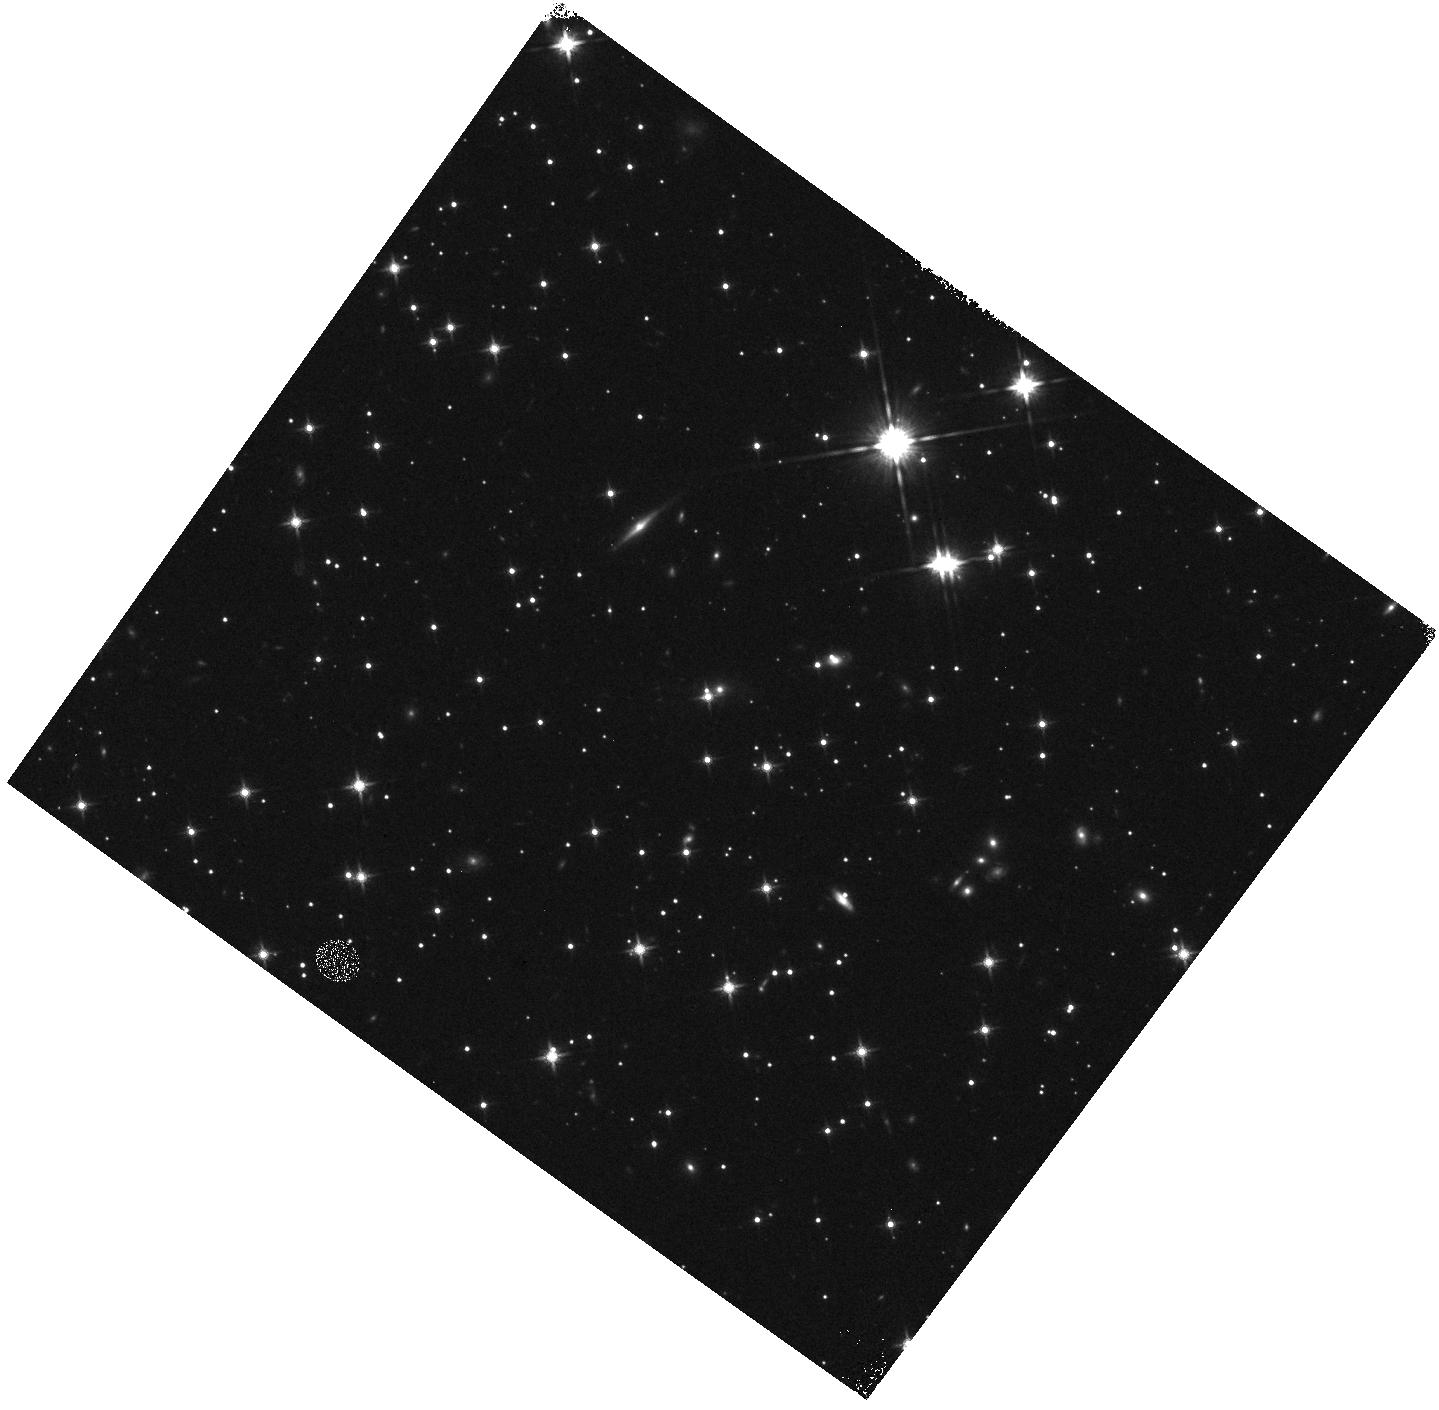
Target: GRB120923A. Instrument: WFC3/IR. Filter: F140W. Exposure: 5 min. Observation ID: hst_12558_rc_wfc3_ir_f140w_ibssrc

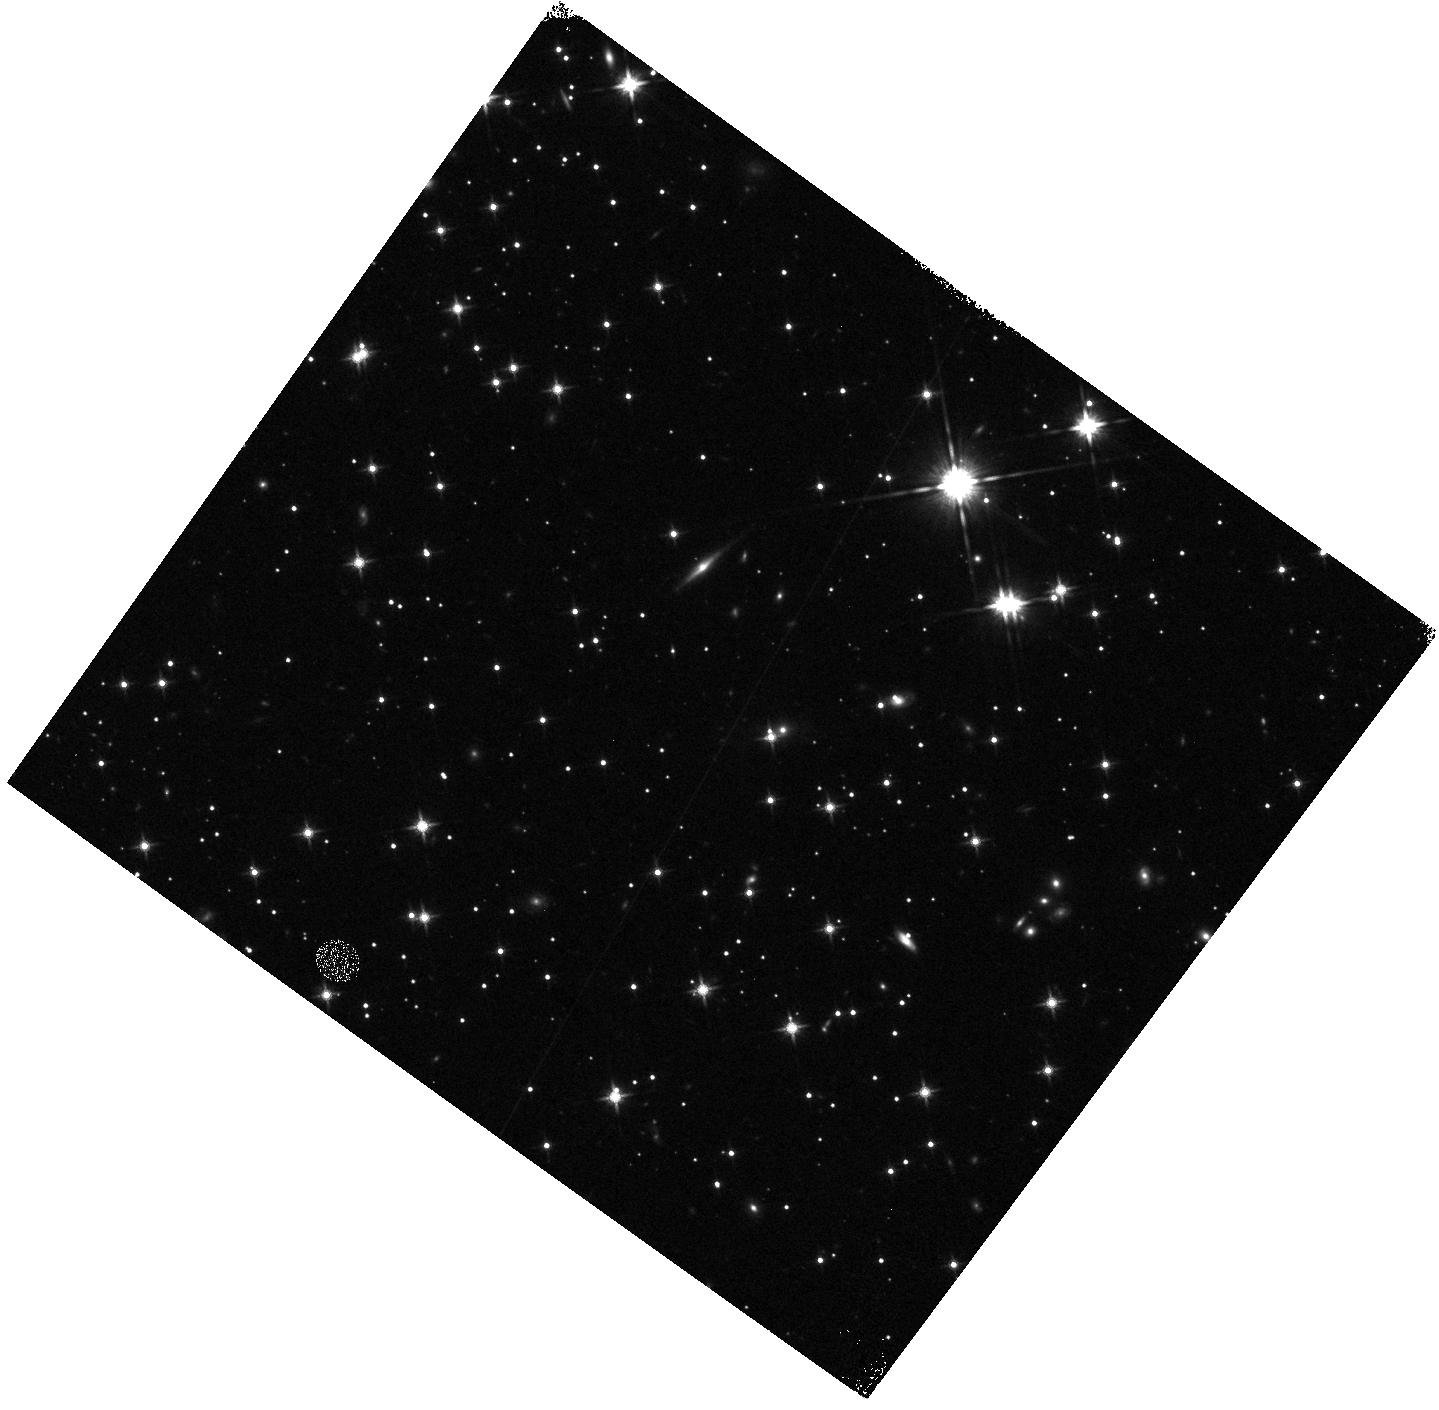
Target: GRB120923A. Instrument: WFC3/IR. Filter: F140W. Exposure: 5 min. Observation ID: hst_12558_rf_wfc3_ir_f140w_ibssrf

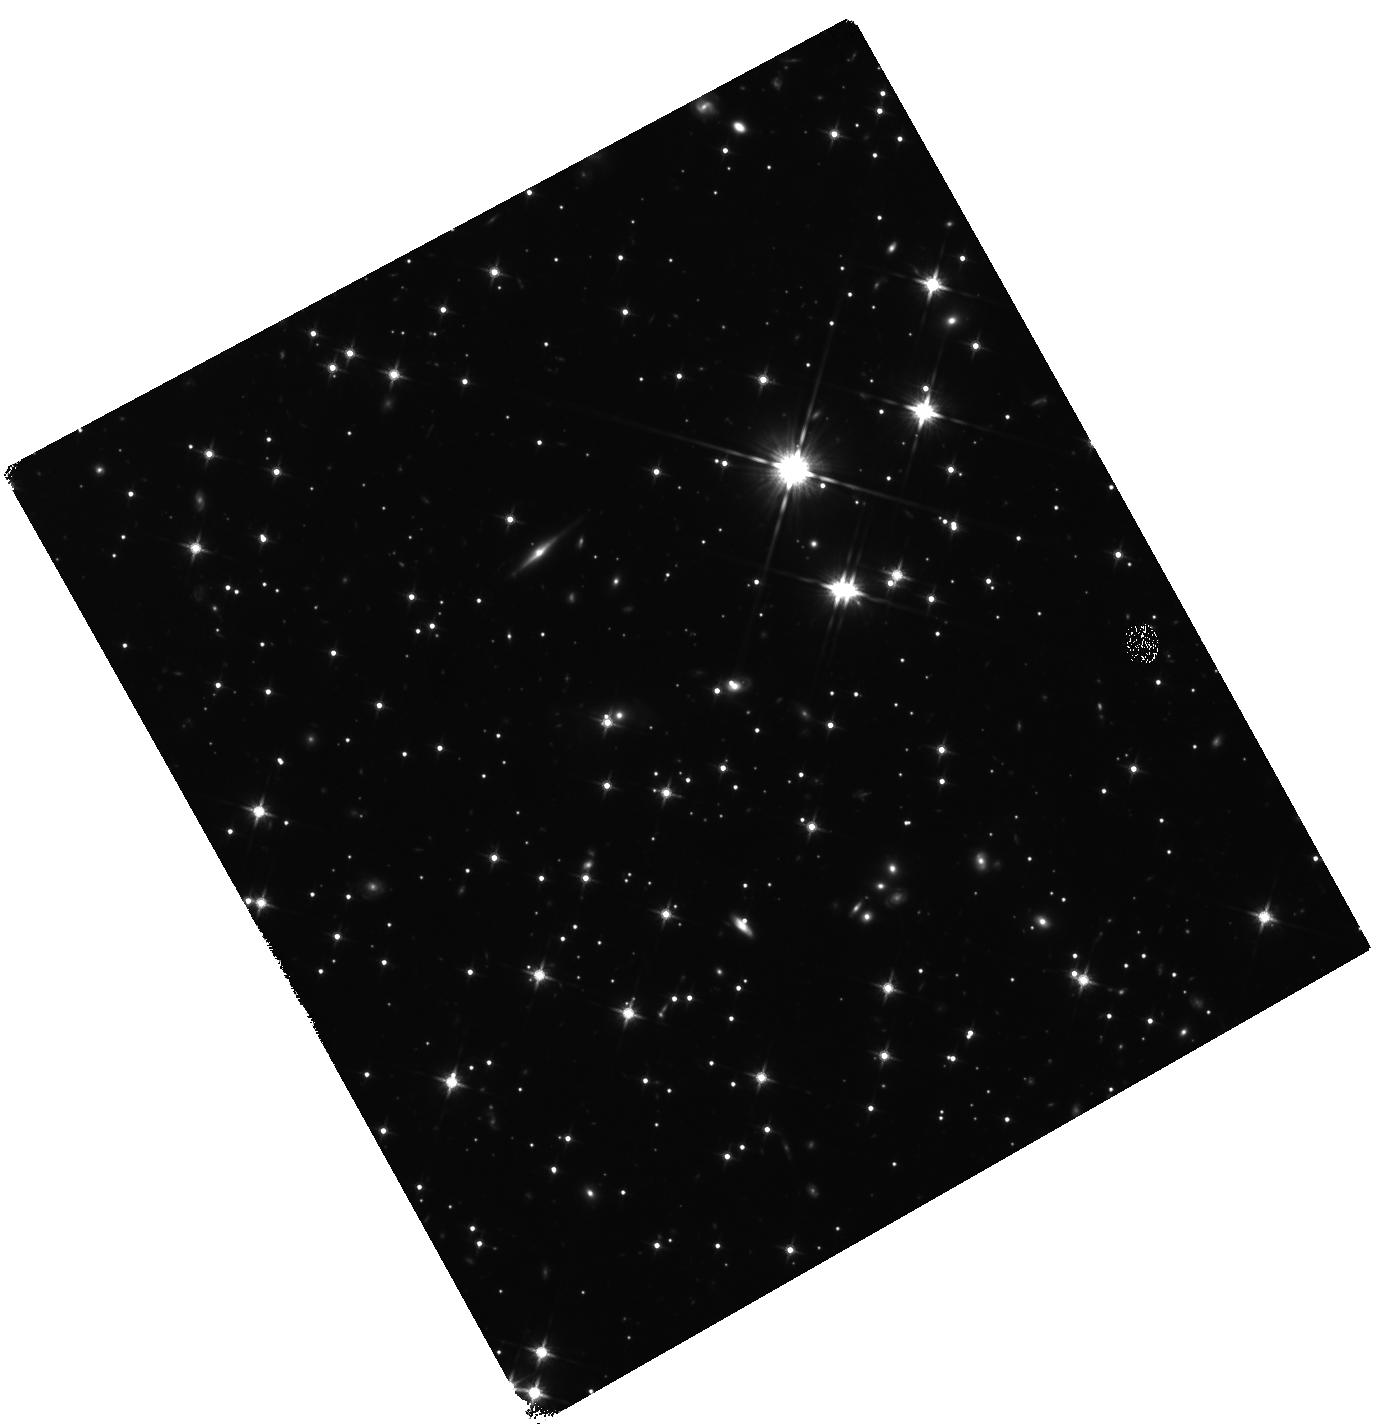
Target: GRB120923A. Instrument: WFC3/IR. Filter: F140W. Exposure: 2.9 h. Observation ID: hst_12558_f3_wfc3_ir_f140w_ibssf3

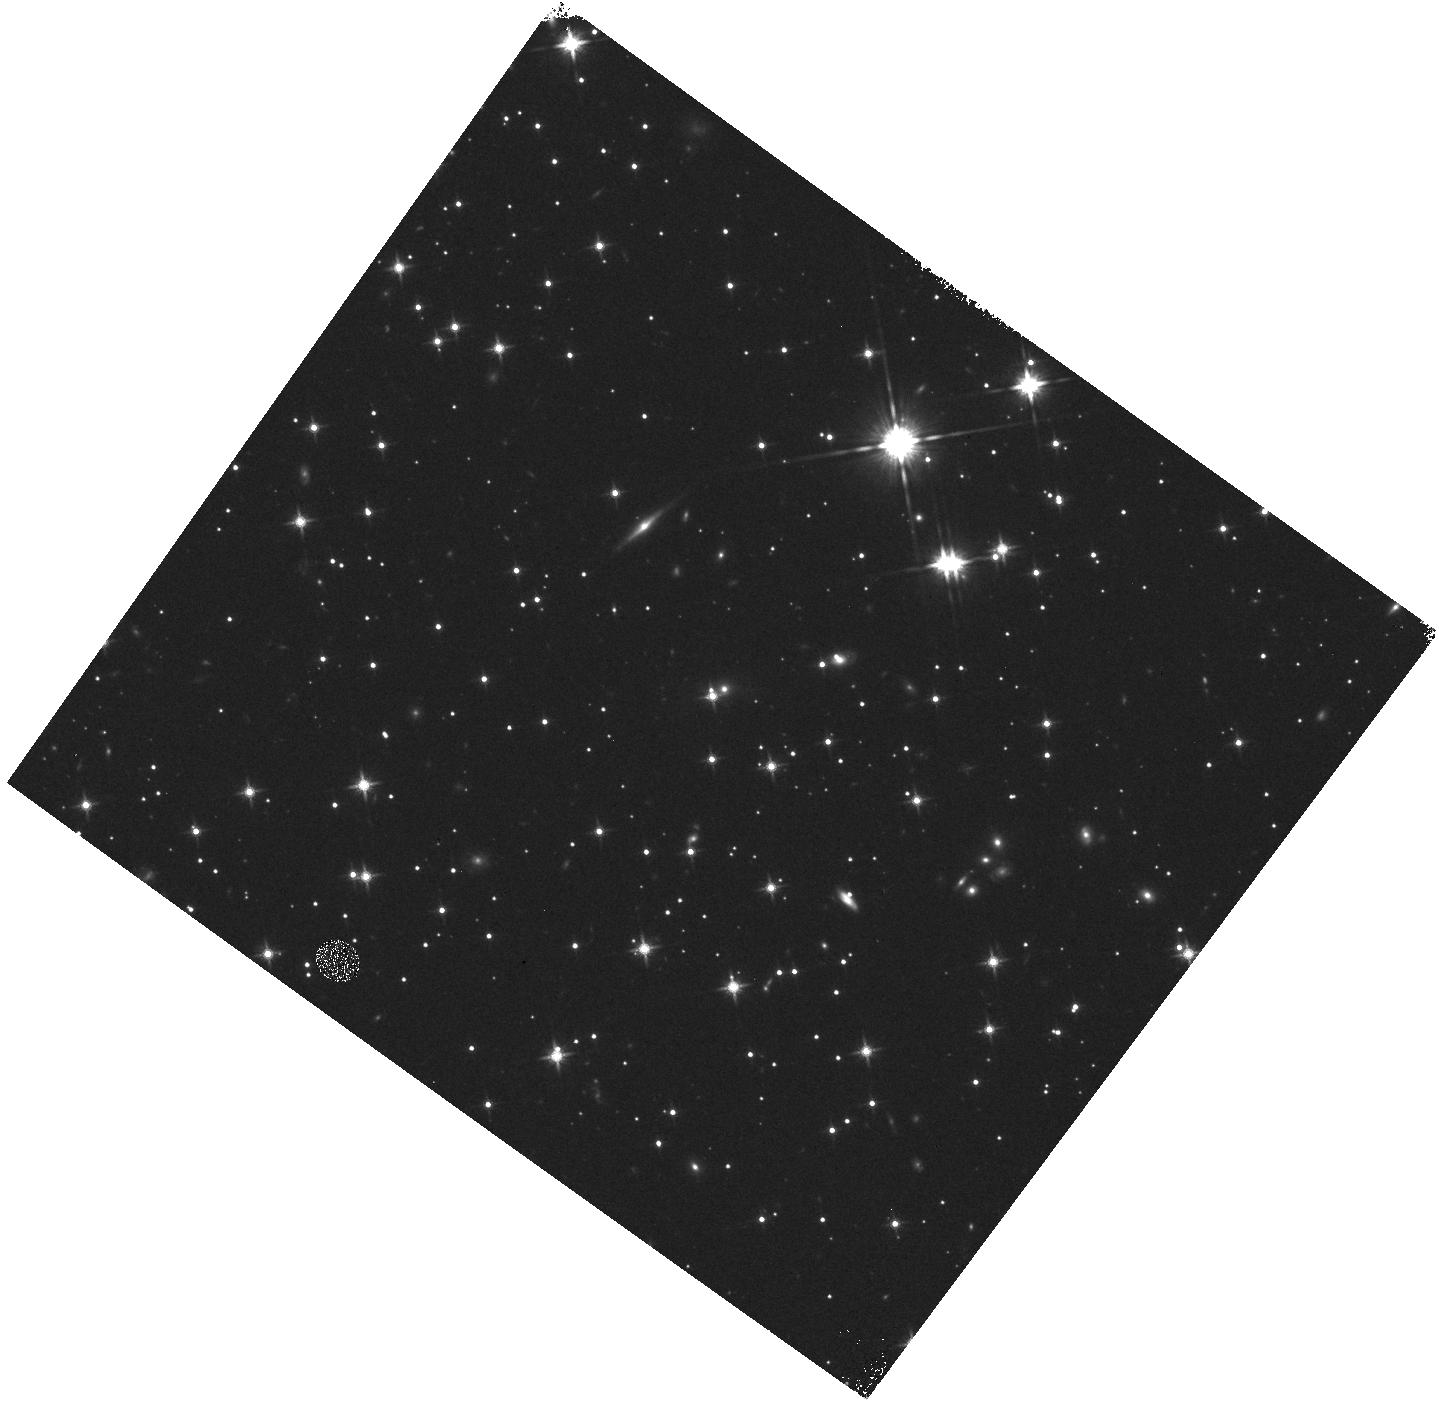
Target: GRB120923A. Instrument: WFC3/IR. Filter: F140W. Exposure: 5 min. Observation ID: hst_12558_re_wfc3_ir_f140w_ibssre

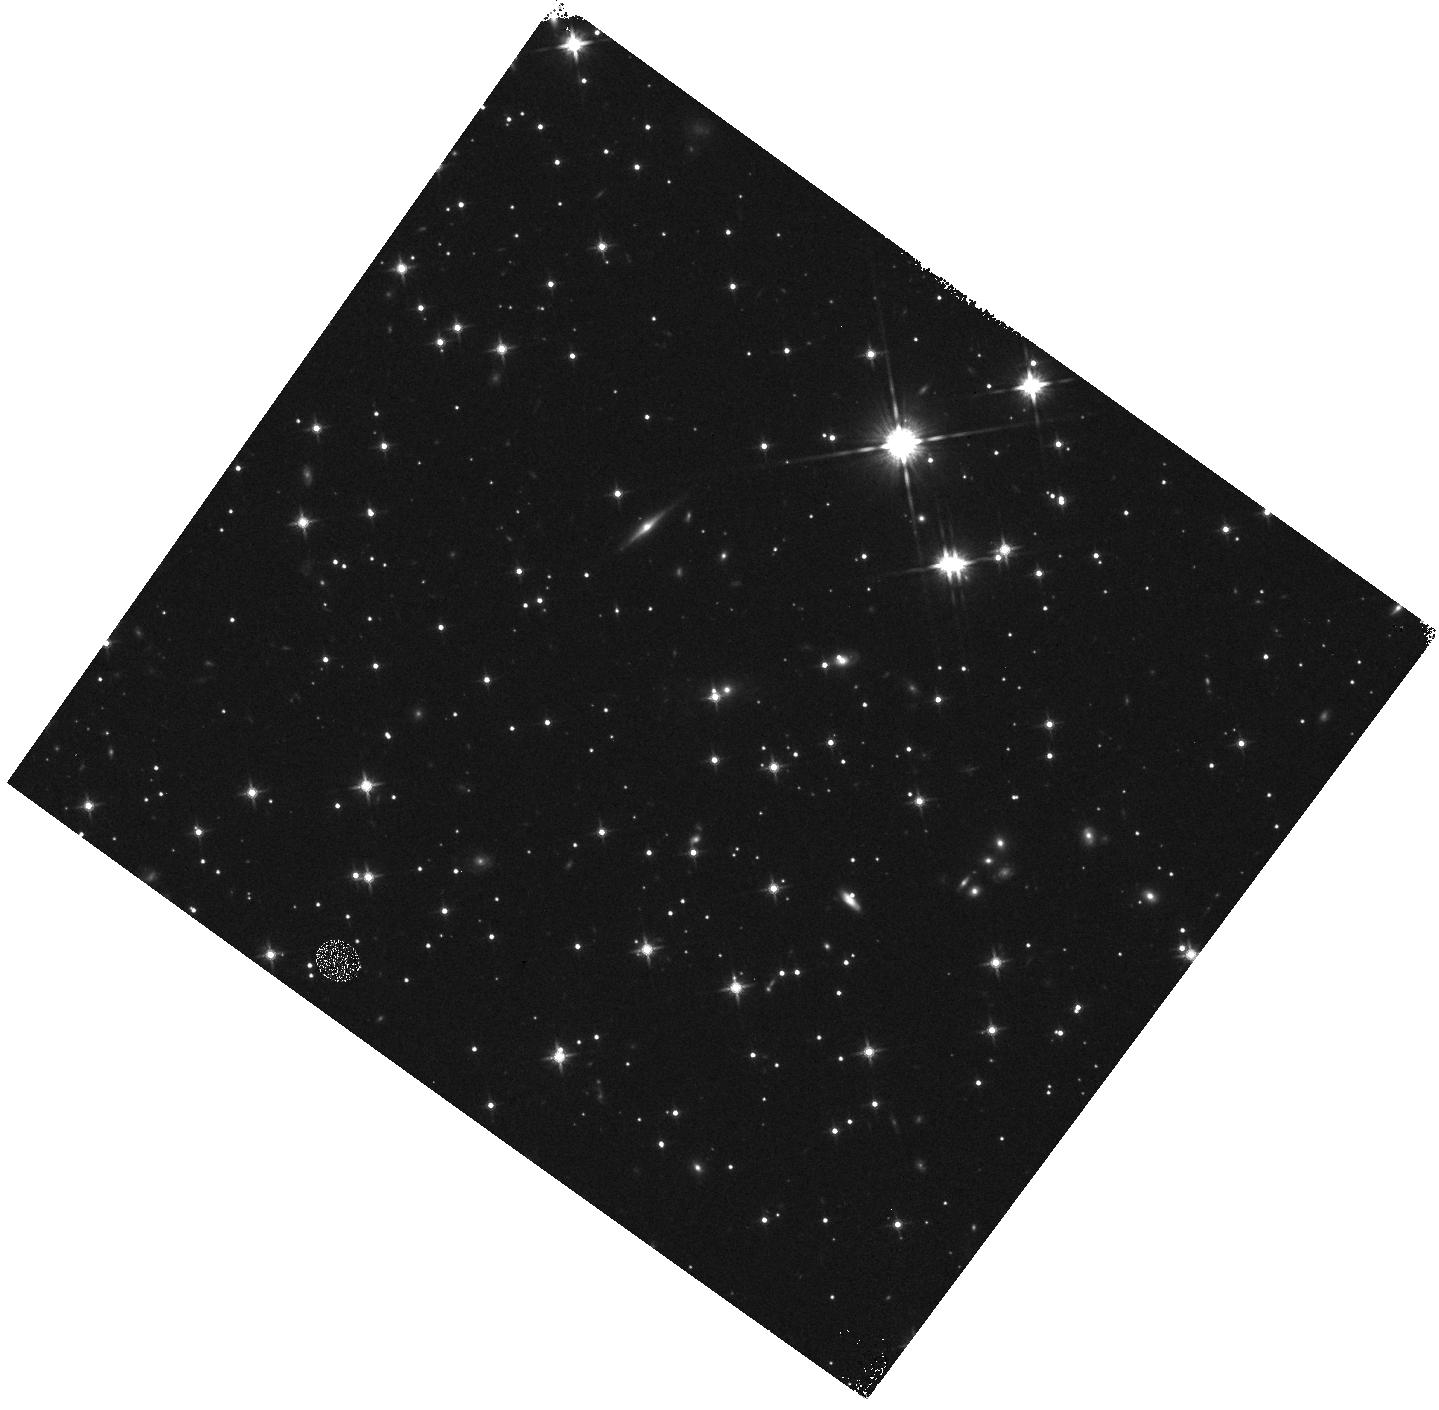
Target: GRB120923A. Instrument: WFC3/IR. Filter: F140W. Exposure: 5 min. Observation ID: hst_12558_gf_wfc3_ir_f140w_ibssgf

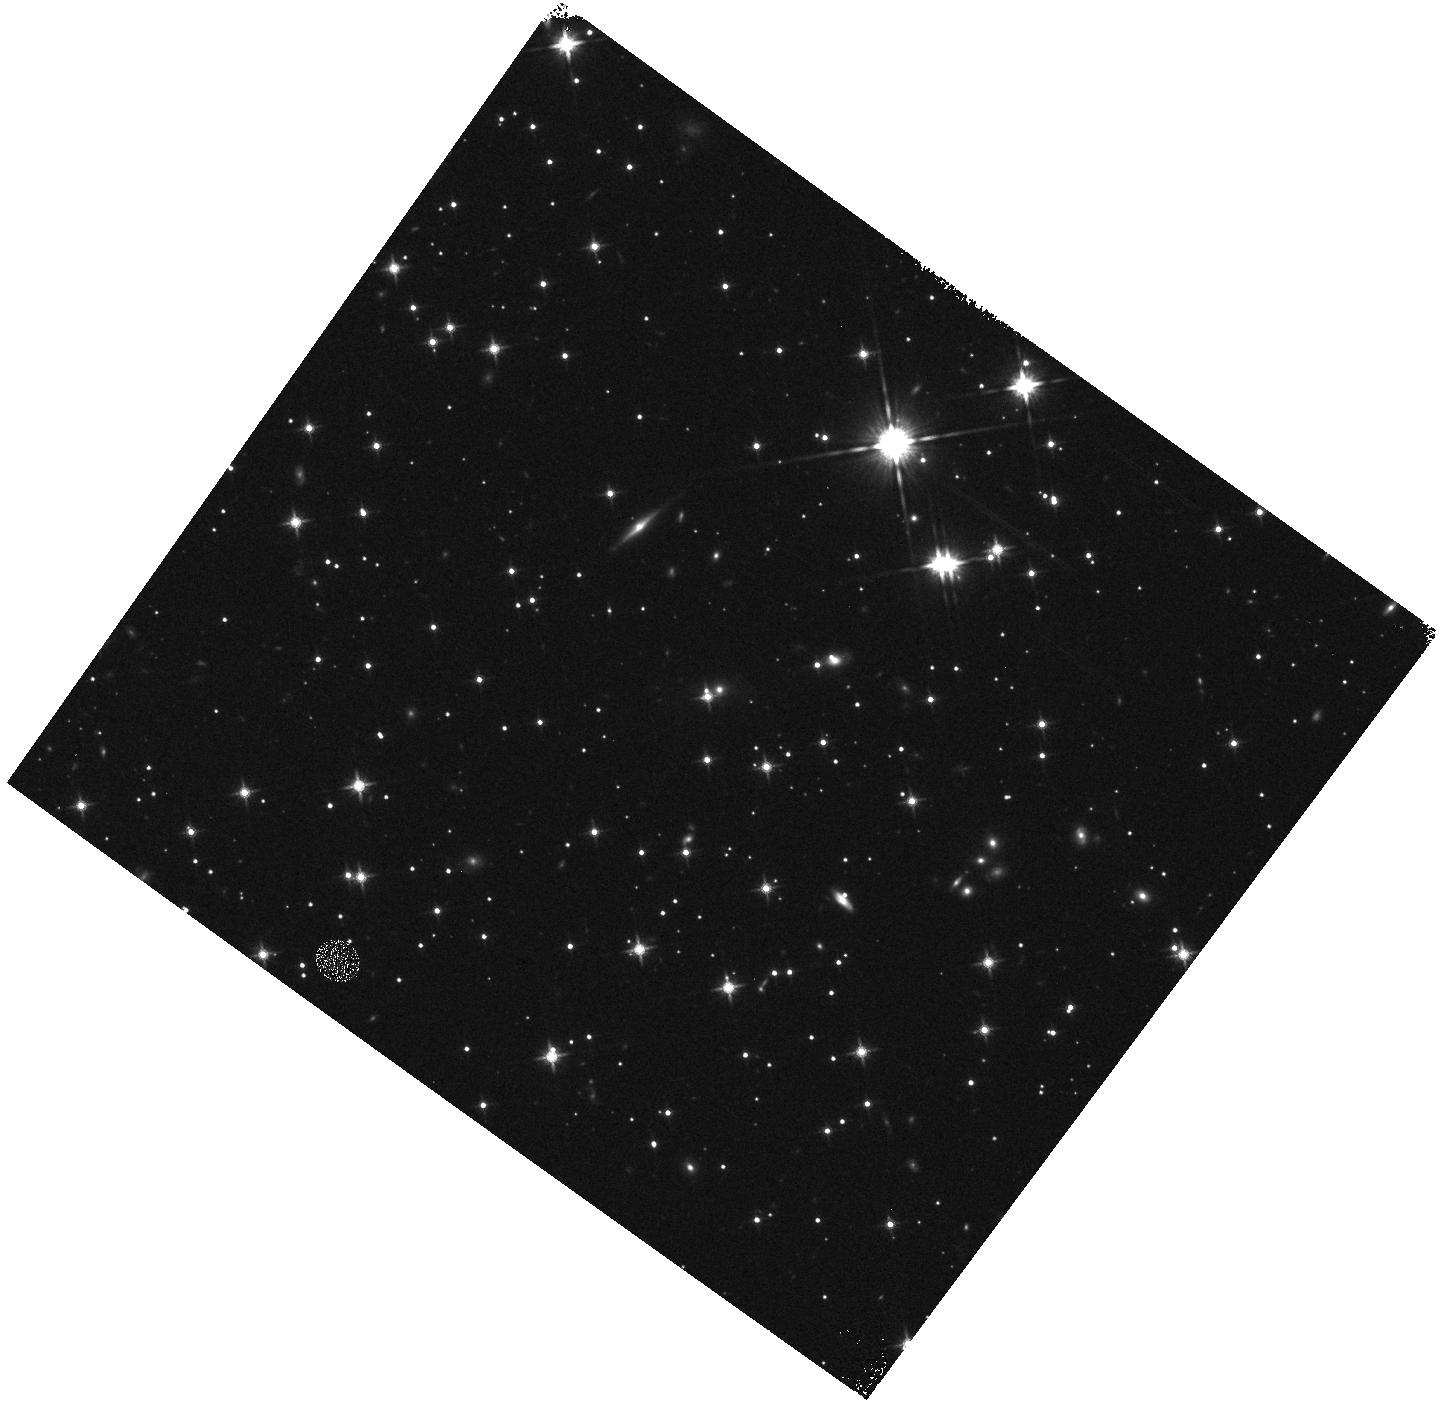
Target: GRB120923A. Instrument: WFC3/IR. Filter: F140W. Exposure: 5 min. Observation ID: hst_12558_gc_wfc3_ir_f140w_ibssgc

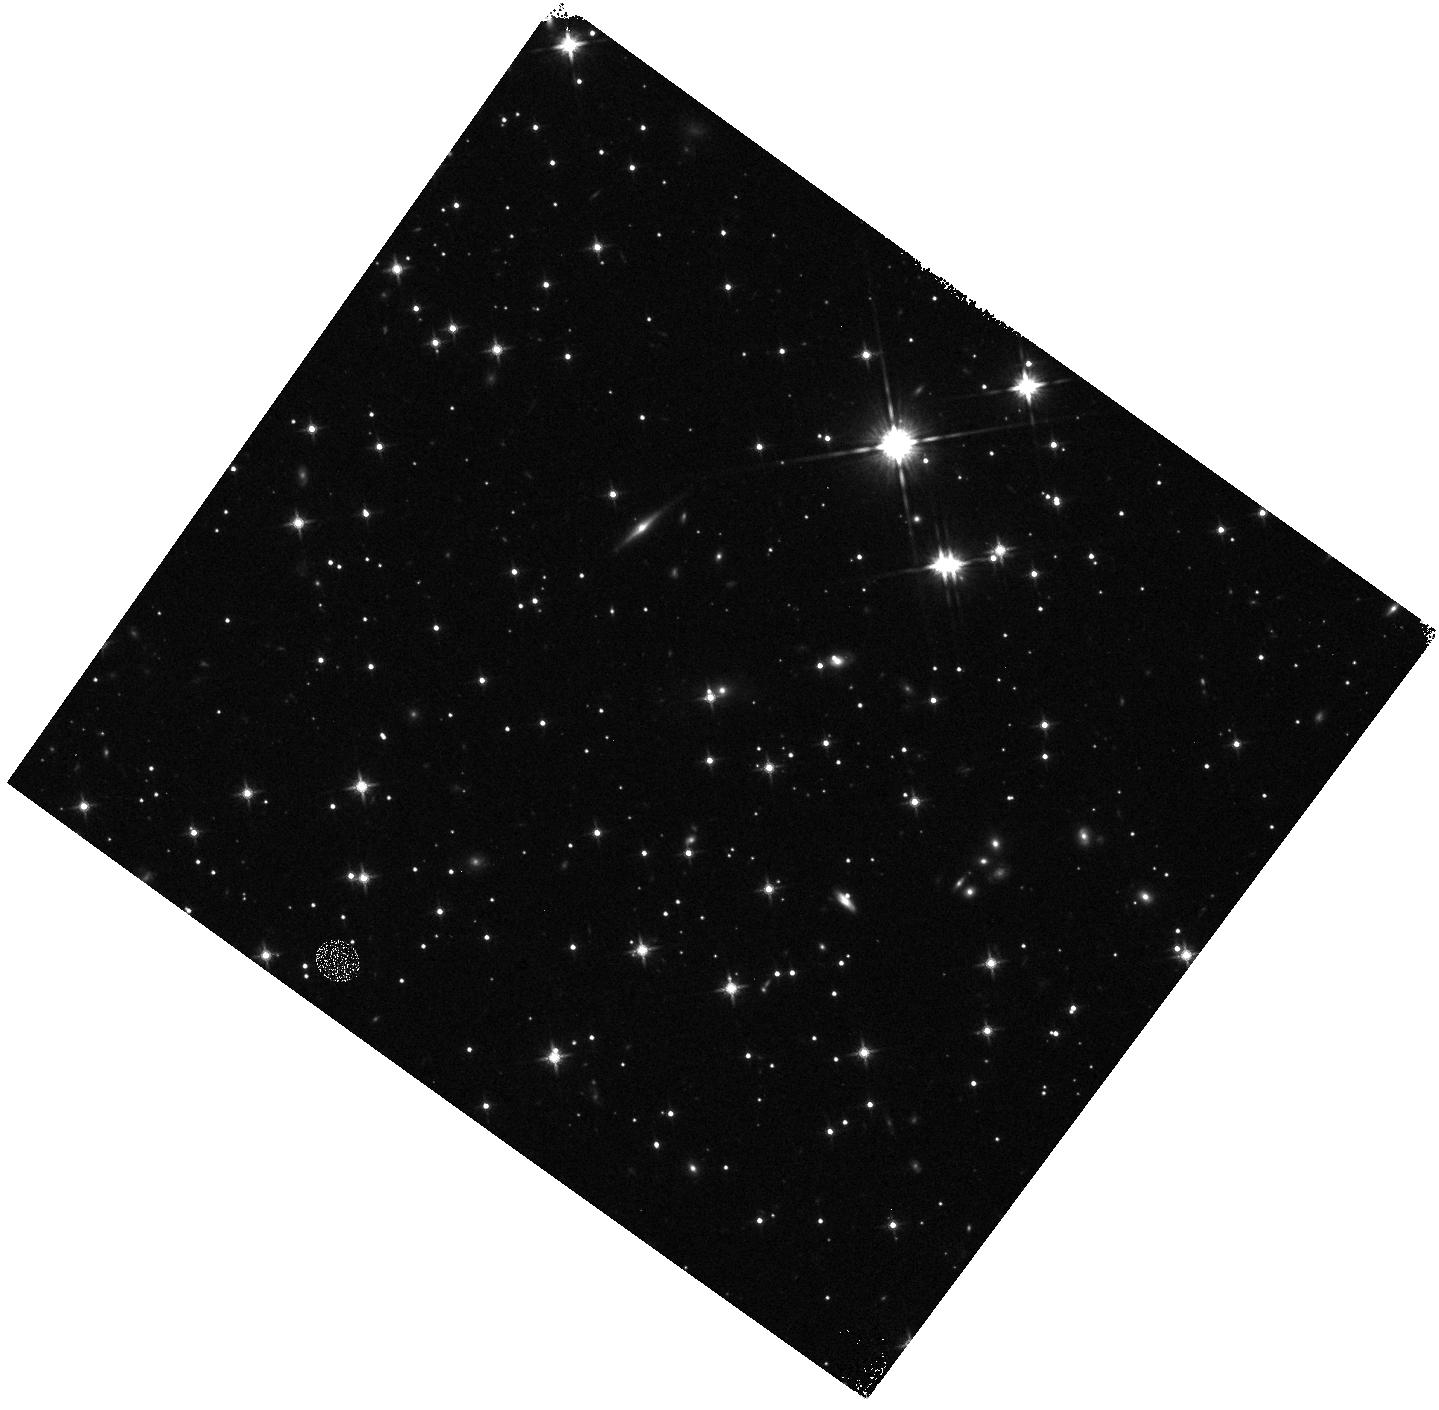
Target: GRB120923A. Instrument: WFC3/IR. Filter: F140W. Exposure: 5 min. Observation ID: hst_12558_rd_wfc3_ir_f140w_ibssrd

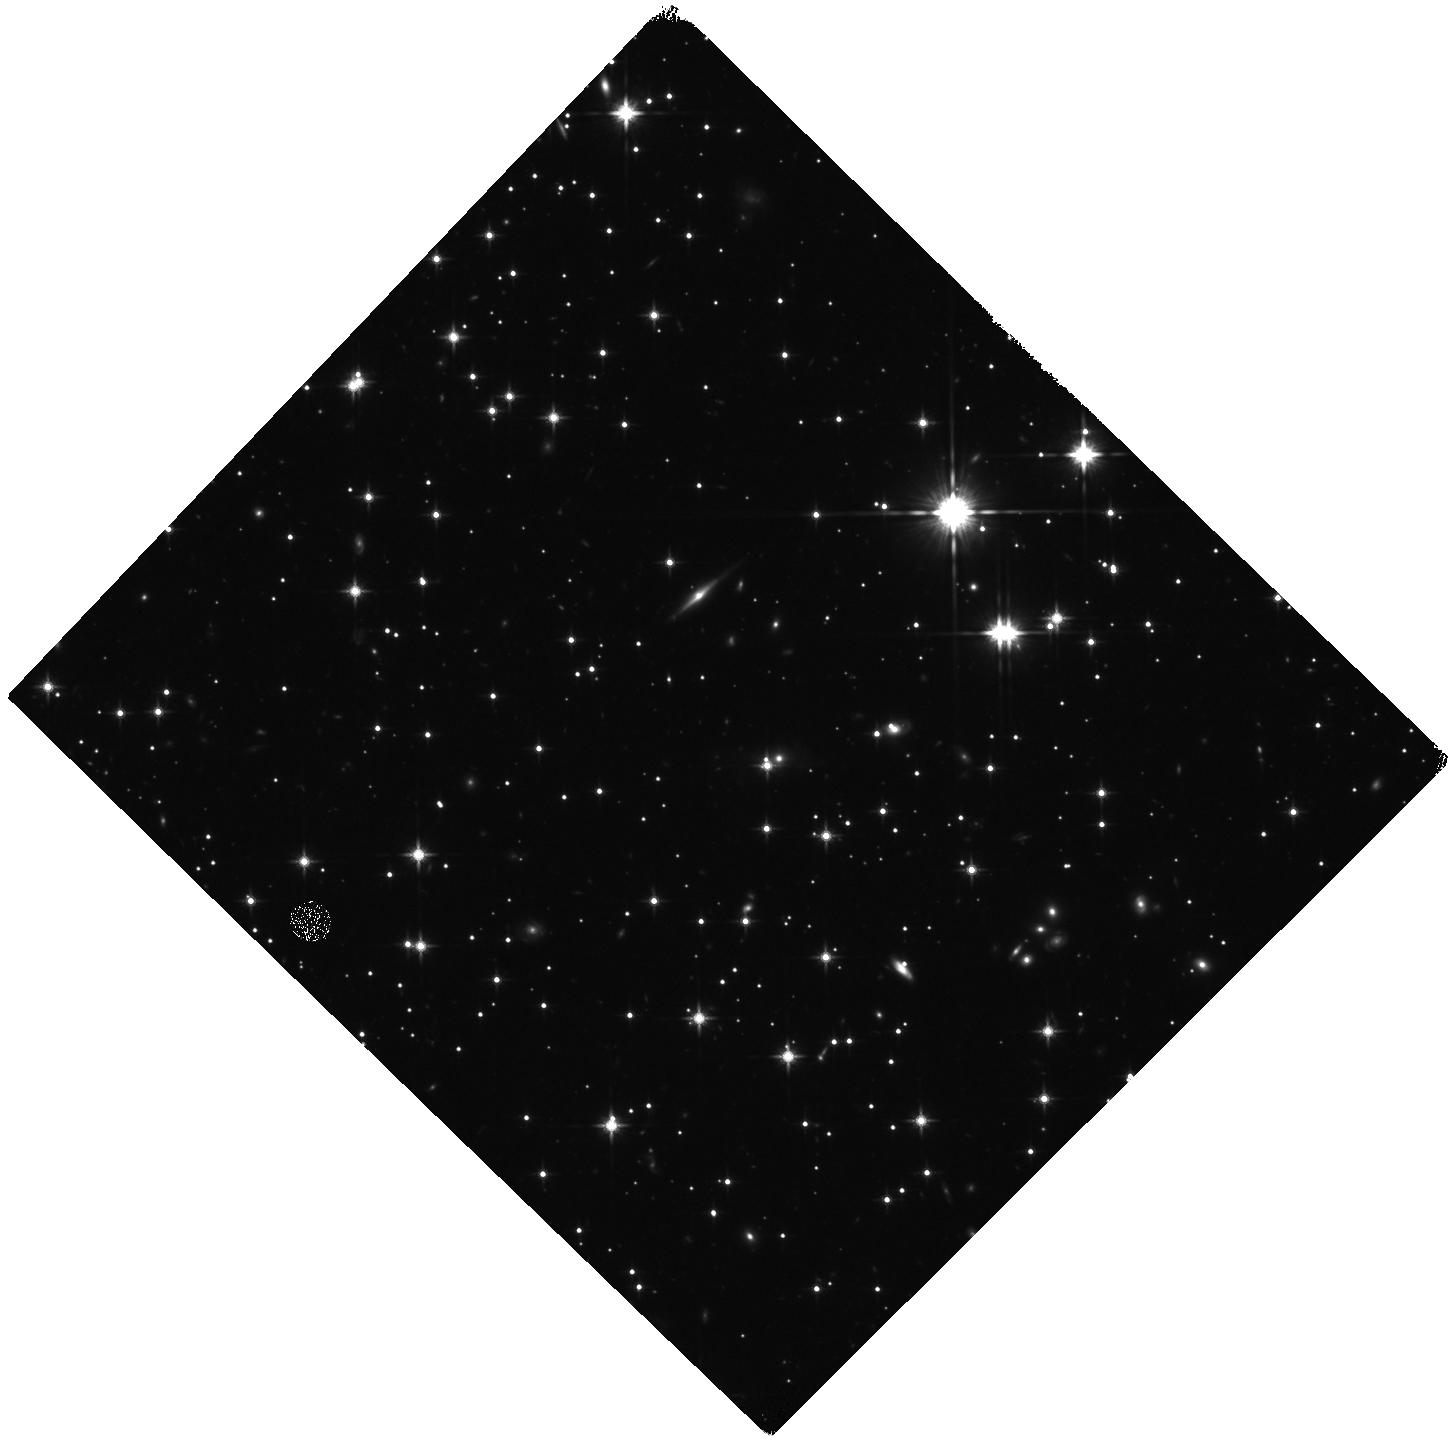
Target: GRB120923A. Instrument: WFC3/IR. Filter: F140W. Exposure: 44 min. Observation ID: hst_12558_f1_wfc3_ir_f140w_ibssf1

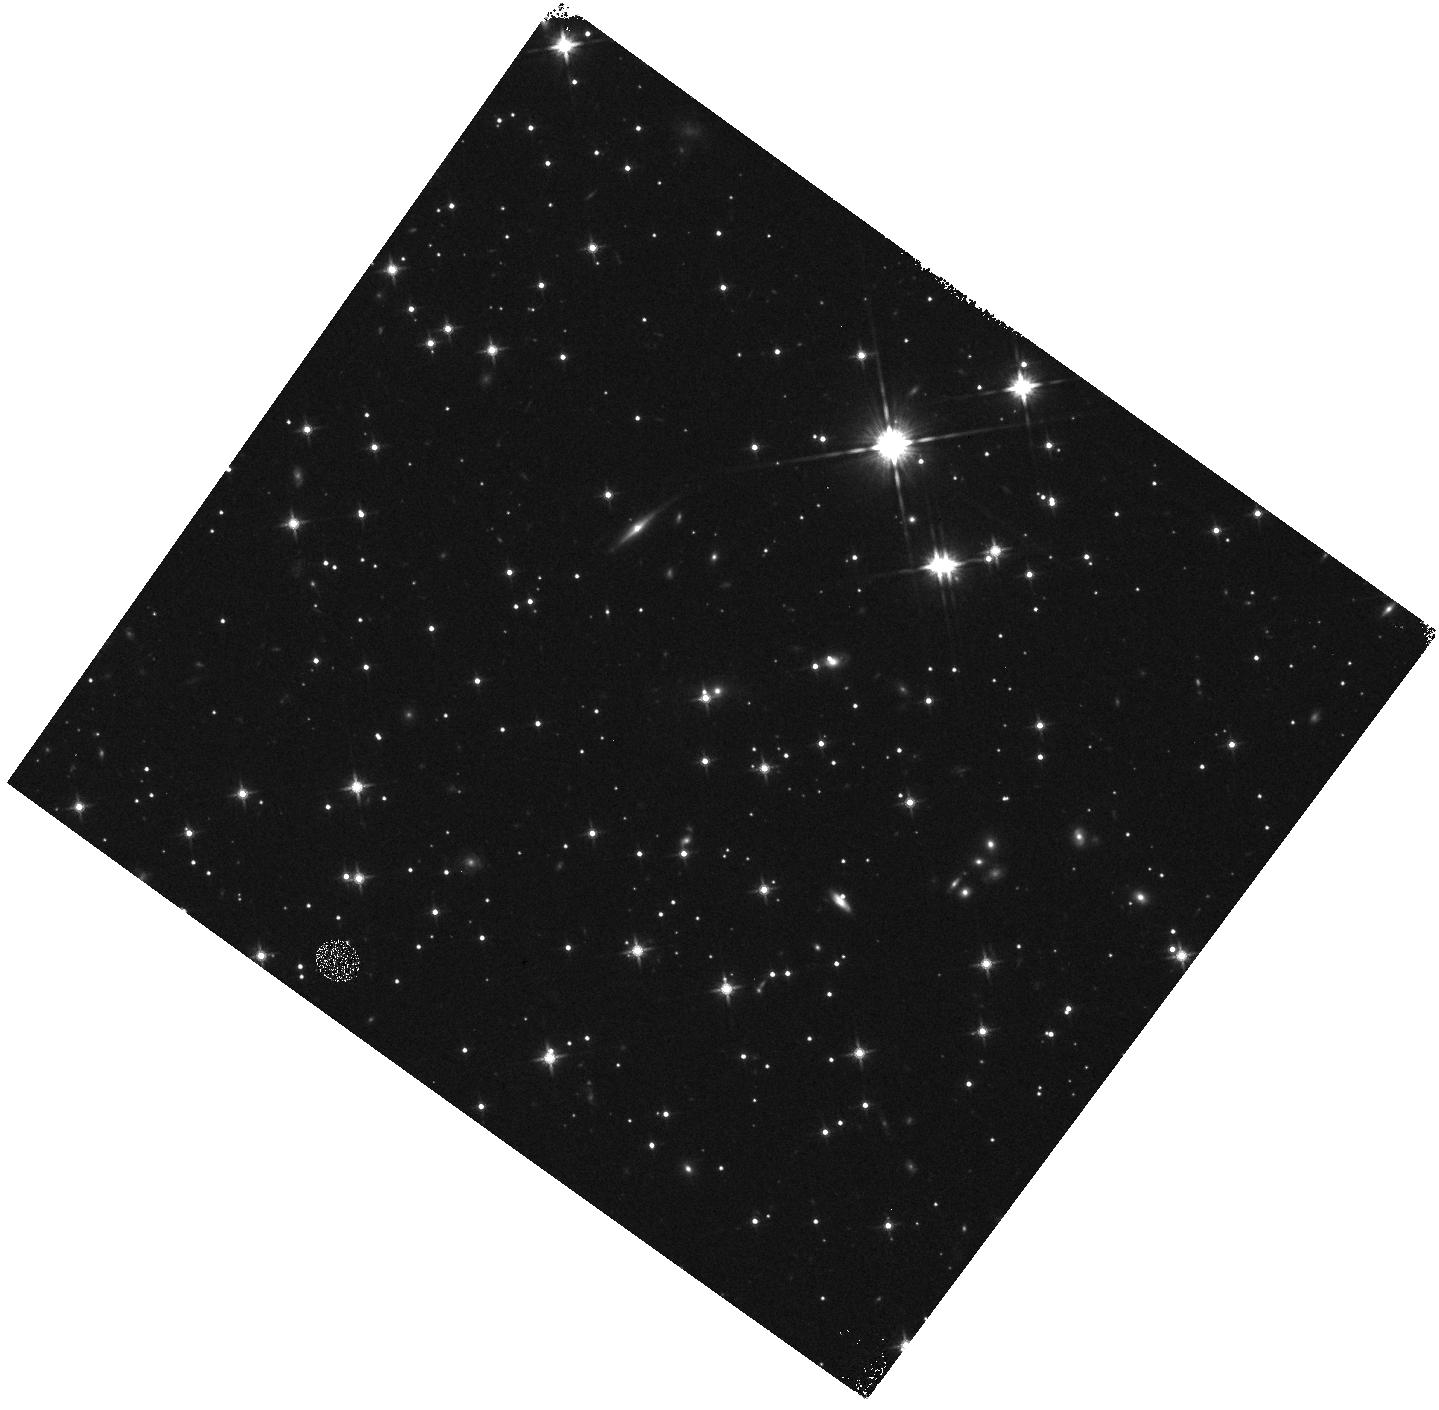
Target: GRB120923A. Instrument: WFC3/IR. Filter: F140W. Exposure: 5 min. Observation ID: hst_12558_gb_wfc3_ir_f140w_ibssgb

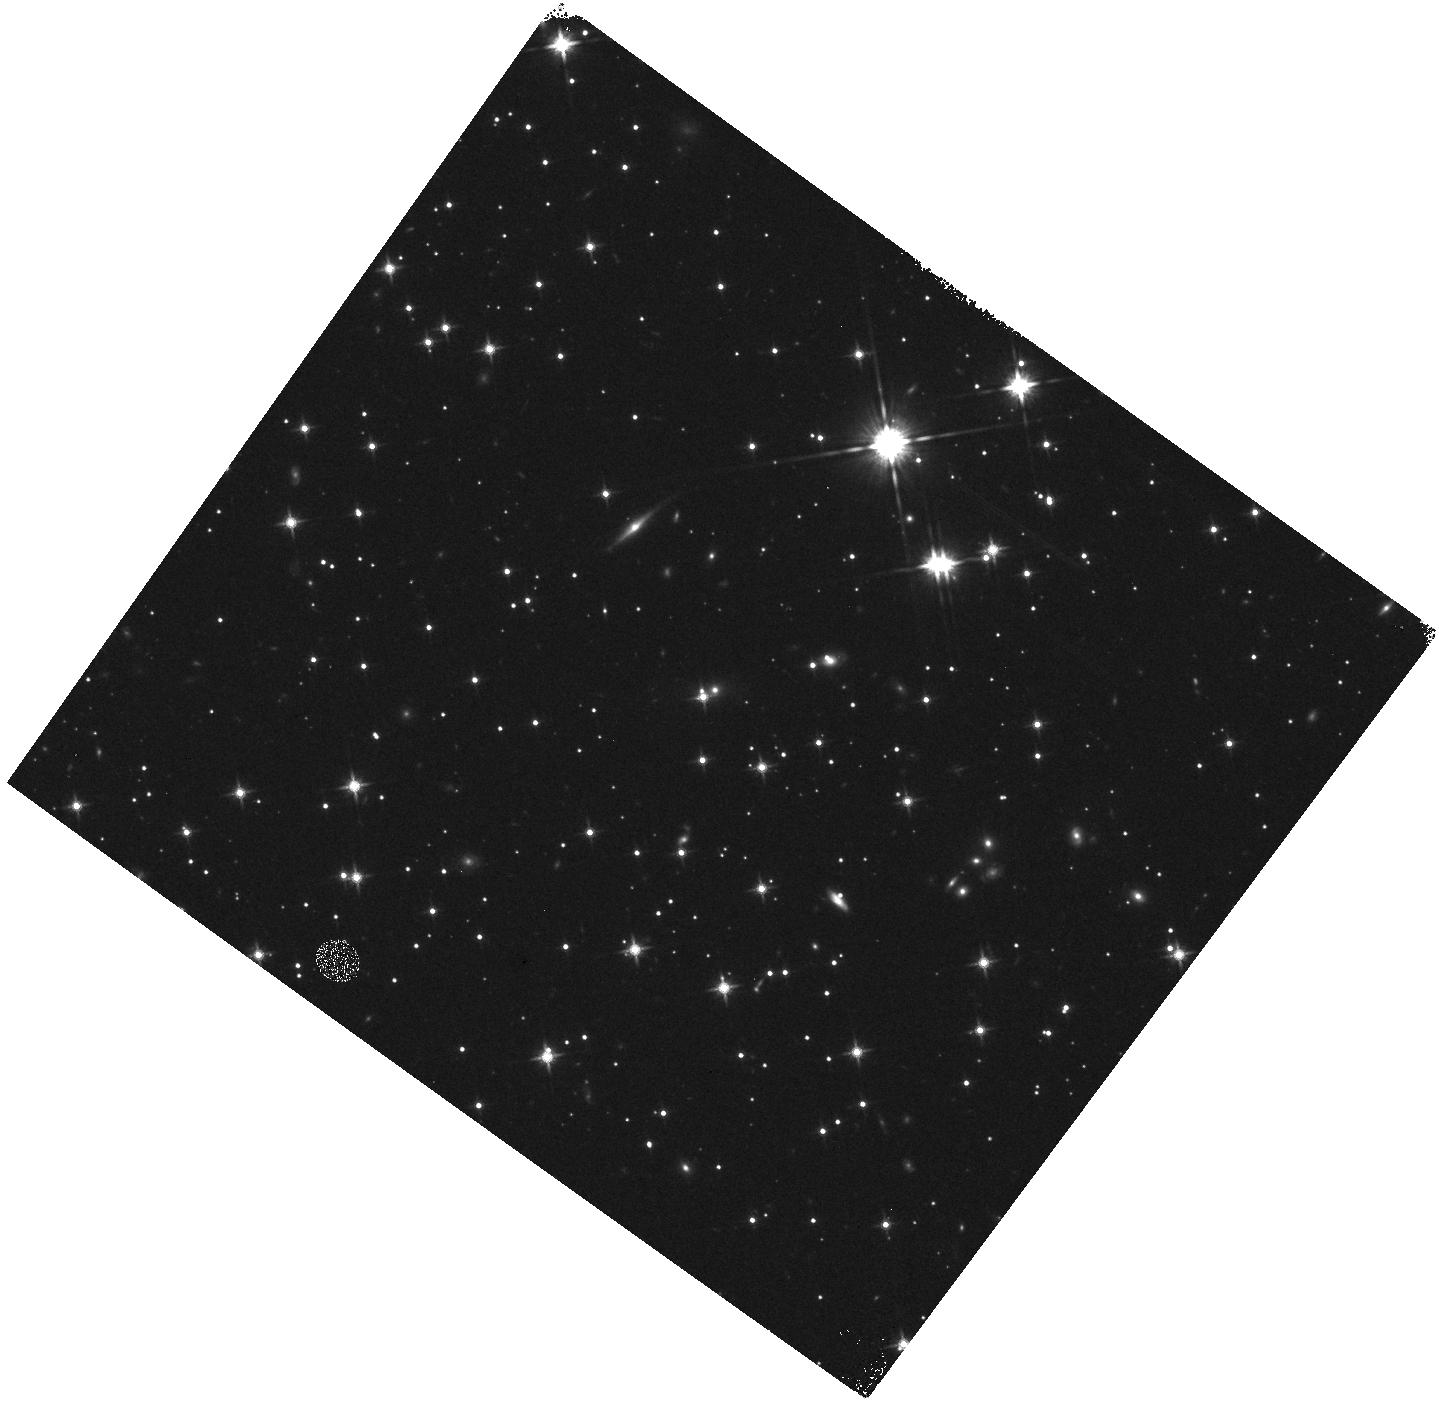
Target: GRB120923A. Instrument: WFC3/IR. Filter: F140W. Exposure: 5 min. Observation ID: hst_12558_ra_wfc3_ir_f140w_ibssra

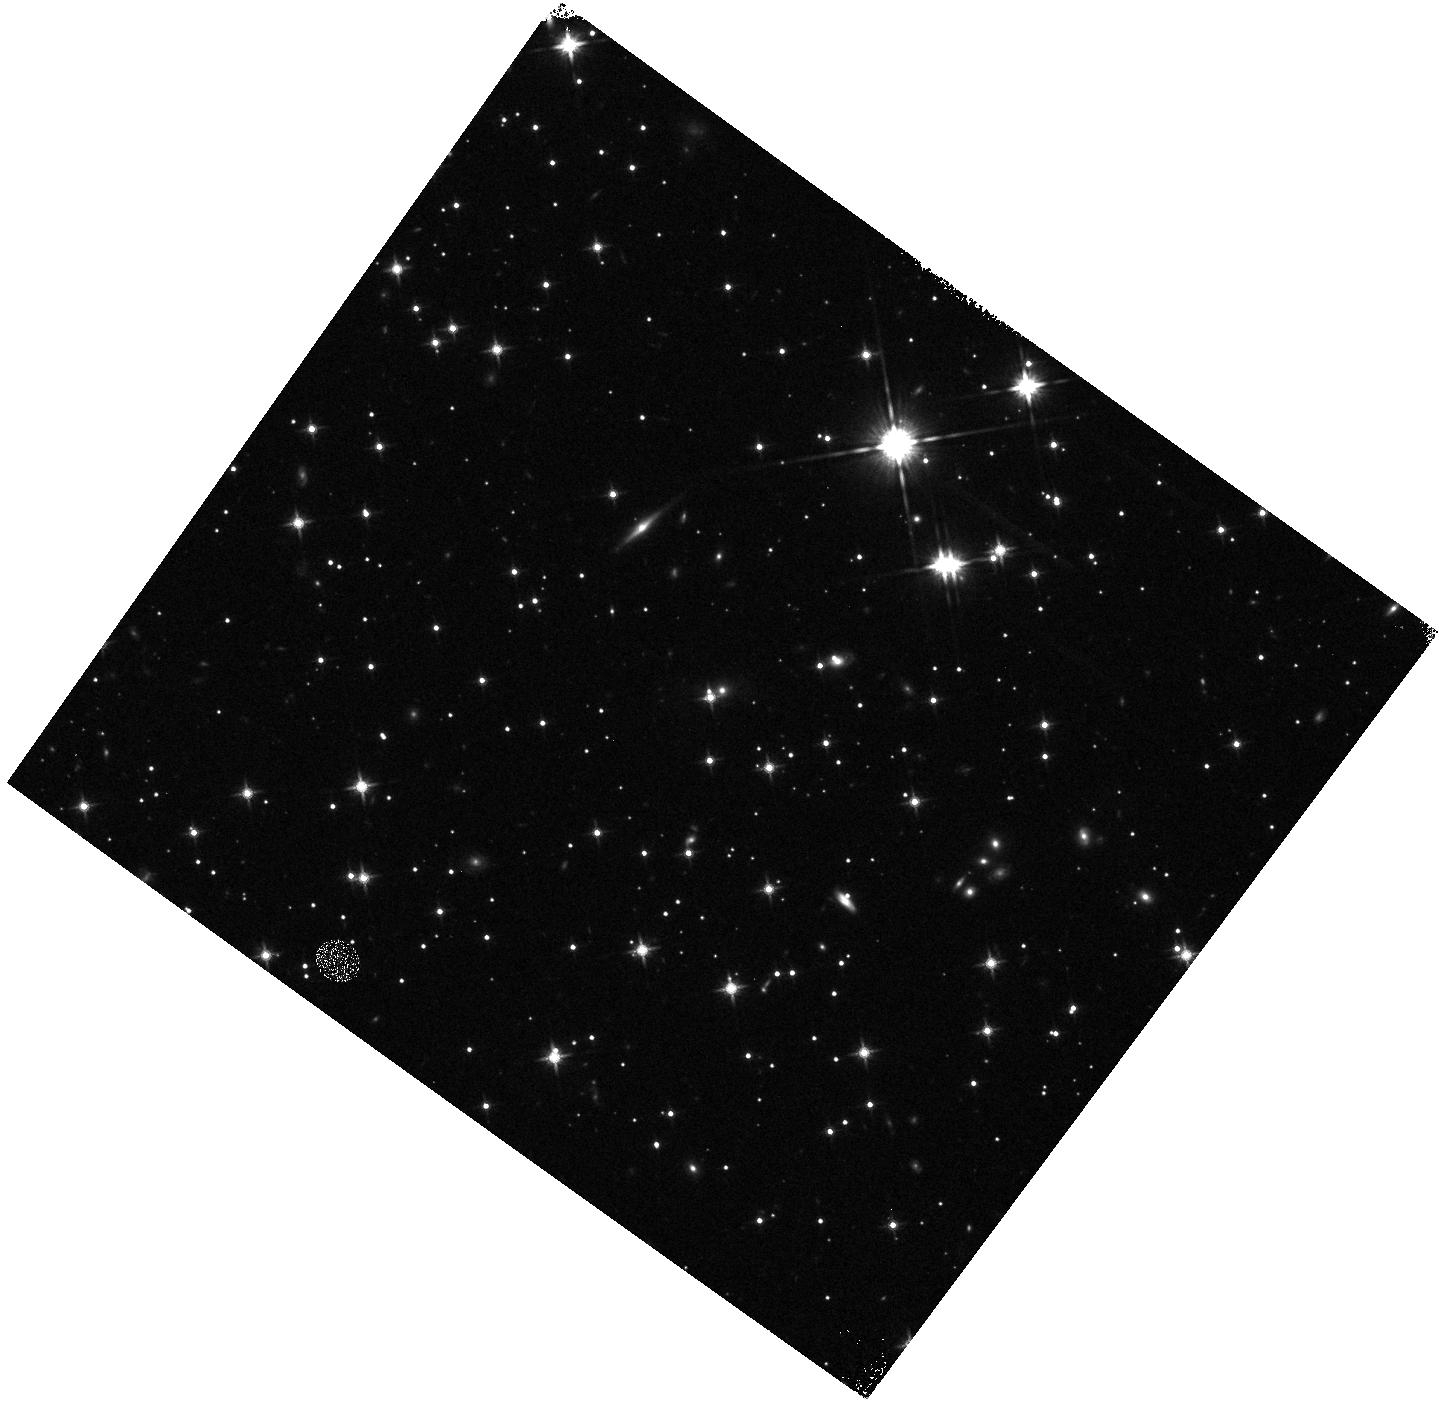
Target: GRB120923A. Instrument: WFC3/IR. Filter: F140W. Exposure: 5 min. Observation ID: hst_12558_gd_wfc3_ir_f140w_ibssgd

Identifying and studying gamma-ray bursts at very high redshifts (PI: Tanvir, Nial Rahil)

Gamma-ray bursts are bright enough to be seen to very great distances and their afterglows can provide redshifts and positions for their host galaxies, and in some cases details of the host ISM and the IGM close to the burst. Thus GRBs offer a unique probe of early star formation and the galaxy populations in the era of reionization. Our efforts to identify high-z GRBs were rewarded with the discovery of GRB 090423 at redshift 8.2. However, it remains the case that some good candidate high-z GRBs cannot be followed up quickly or deeply enough with ground-based IR spectroscopy, and indeed it is likely for others the Ly-alpha break falls in difficult regions of the IR spectrum. GRB 090429B is an example, which had a photo-z of 9.4, but for which spectroscopy was curtailed due to bad weather. WFC3/IR on HST can obtain redshifts based on the location of the Ly-alpha break via slitless grism spectroscopy, to considerably deeper limits (and hence later times) than is possible from the ground, thus offering a solution to this problem. Our proposal aims to increase the efficiency of locating z>7 GRBs by performing such spectroscopy on up to two candidates for which photometry suggests they are very high-z, but where the redshift can not be secured from the ground. We also propose to monitor the afterglow of one z>7 GRB found, to allow comparison with the lower redshift population of bursts, and to perform an initial search for its host.